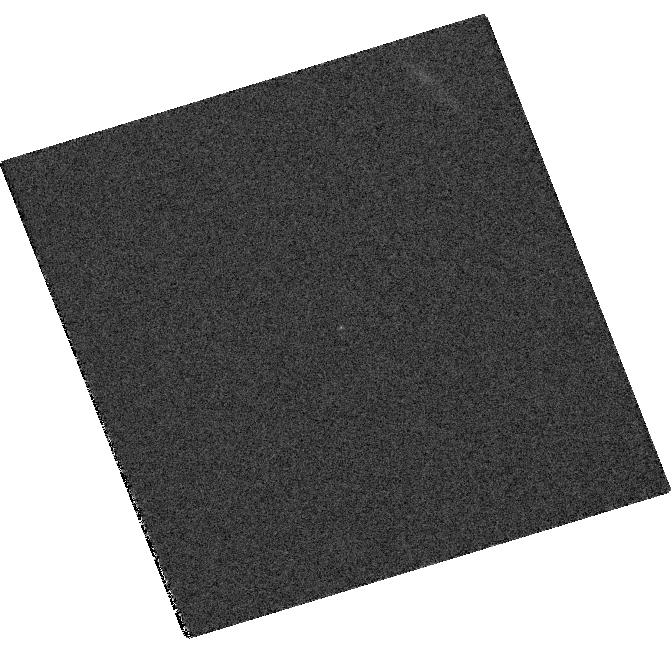
Target: SN-2007OD. Instrument: WFC3/UVIS. Filter: F814W. Exposure: 7 min. Observation ID: hst_11603_18_wfc3_uvis_f814w_ib2t18

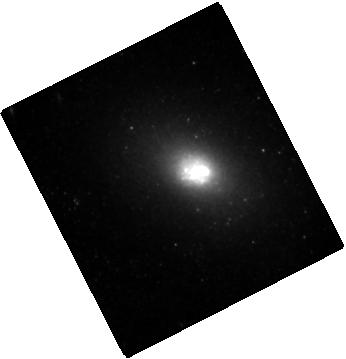
Target: SN-2007OC. Instrument: WFC3/IR. Filter: F160W. Exposure: 13 min. Observation ID: hst_11603_16_wfc3_ir_f160w_ib2t16

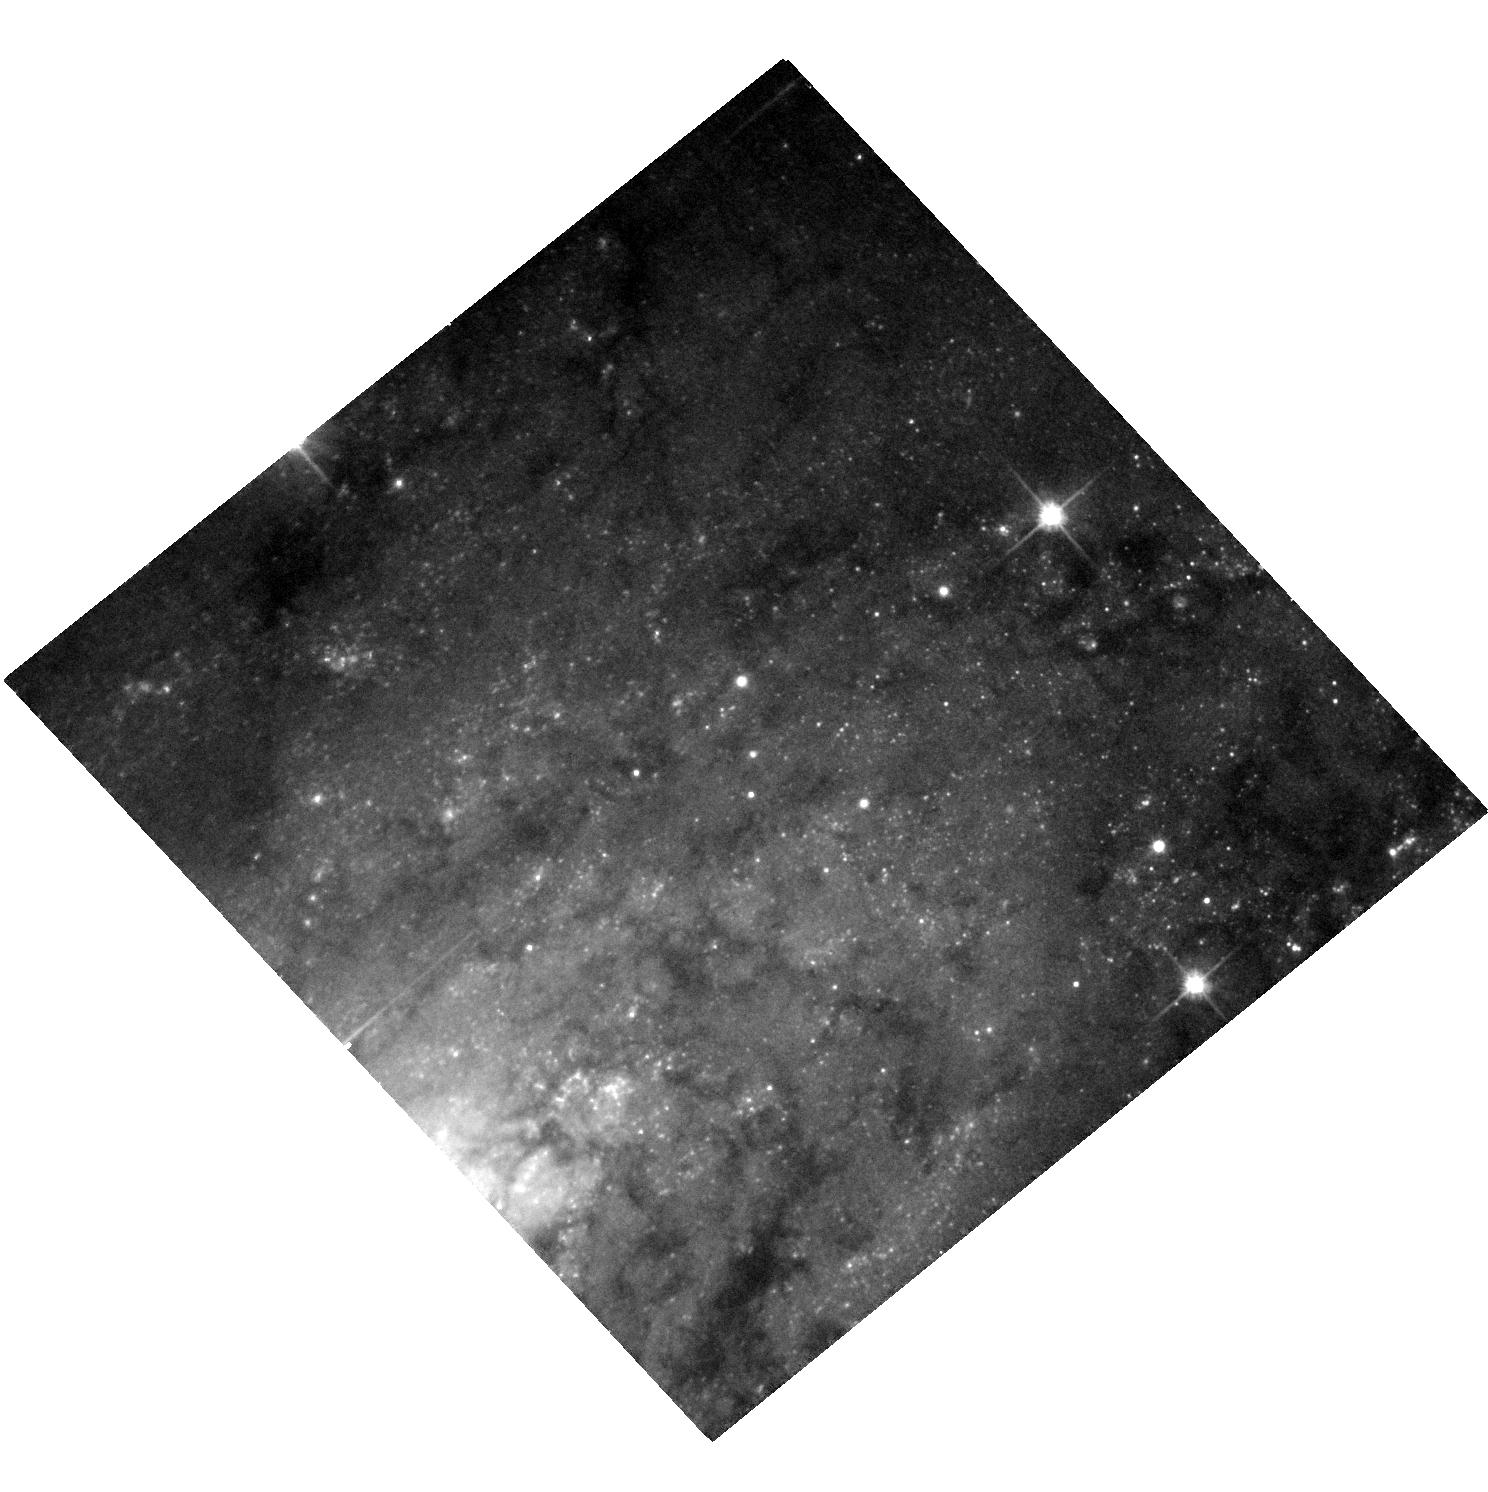
Target: SN-2007IT. Instrument: ACS/WFC. Filter: F606W. Exposure: 7 min. Observation ID: hst_11603_13_acs_wfc_f606w_jb2t13

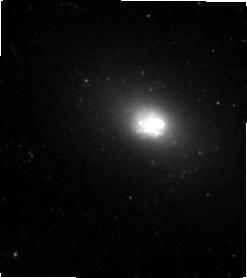
Target: SN-2007OC. Instrument: WFC3/IR. Filter: F110W. Exposure: 12 min. Observation ID: hst_11603_10_wfc3_ir_f110w_ib2t10

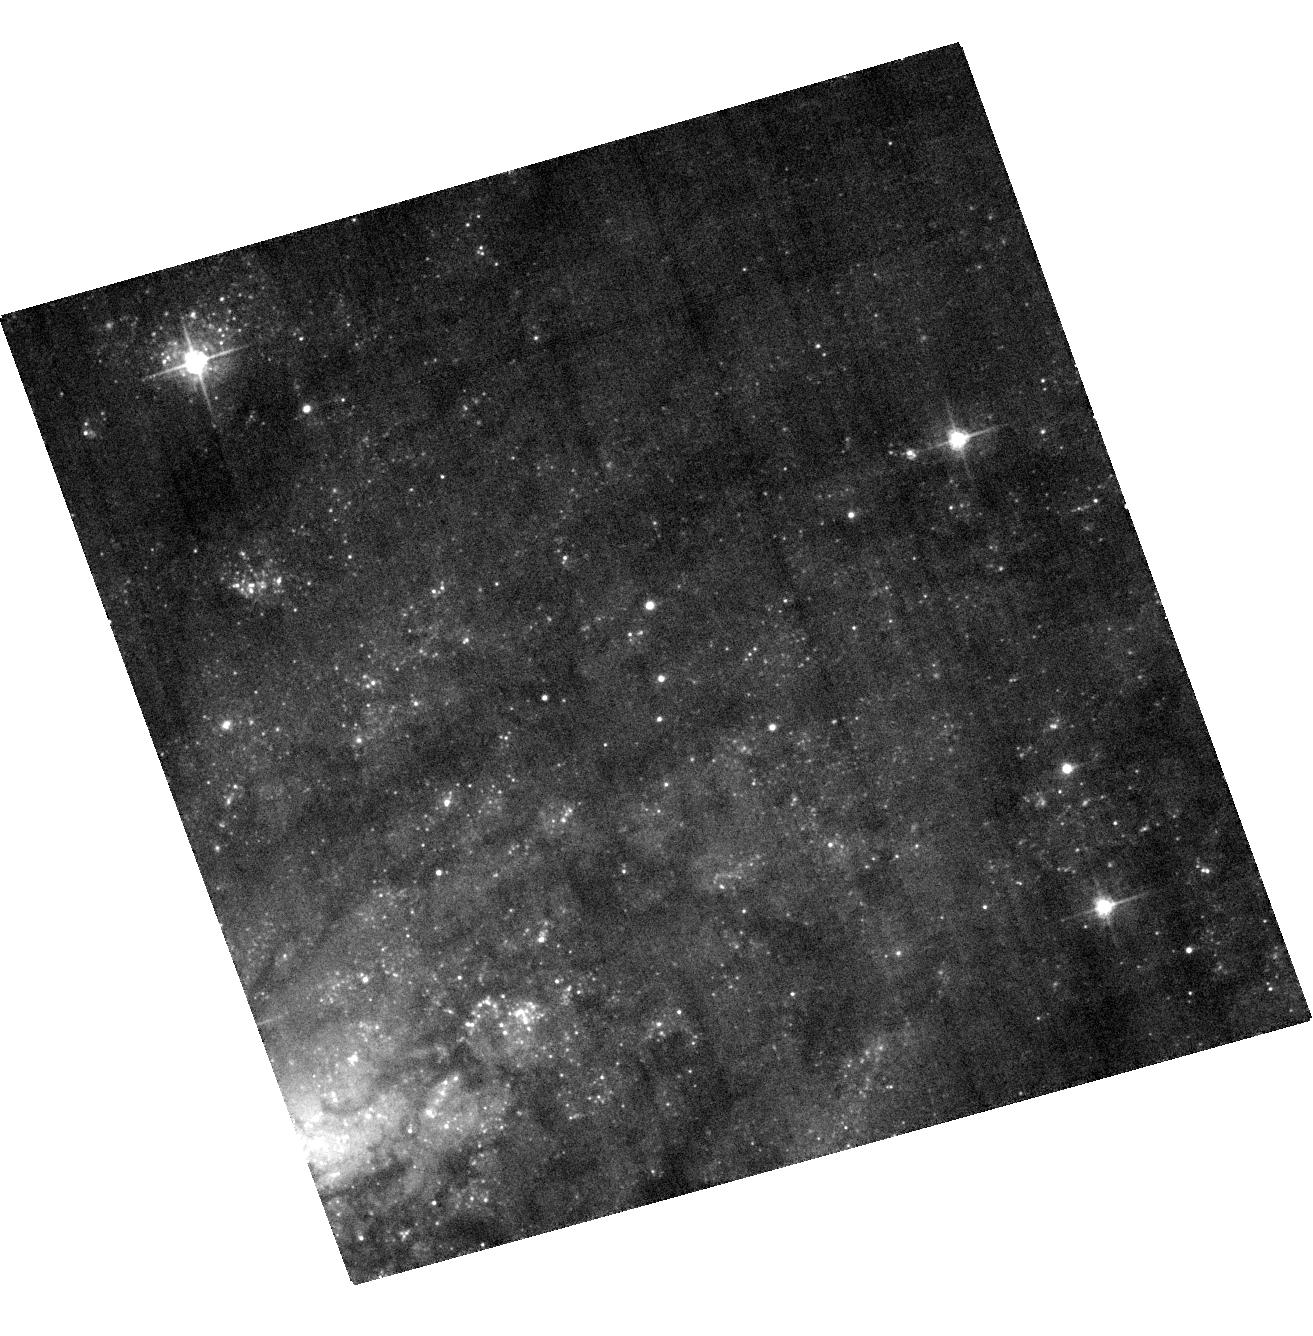
Target: SN-2007IT. Instrument: ACS/WFC. Filter: F435W. Exposure: 7 min. Observation ID: hst_11603_07_acs_wfc_f435w_jb2t07

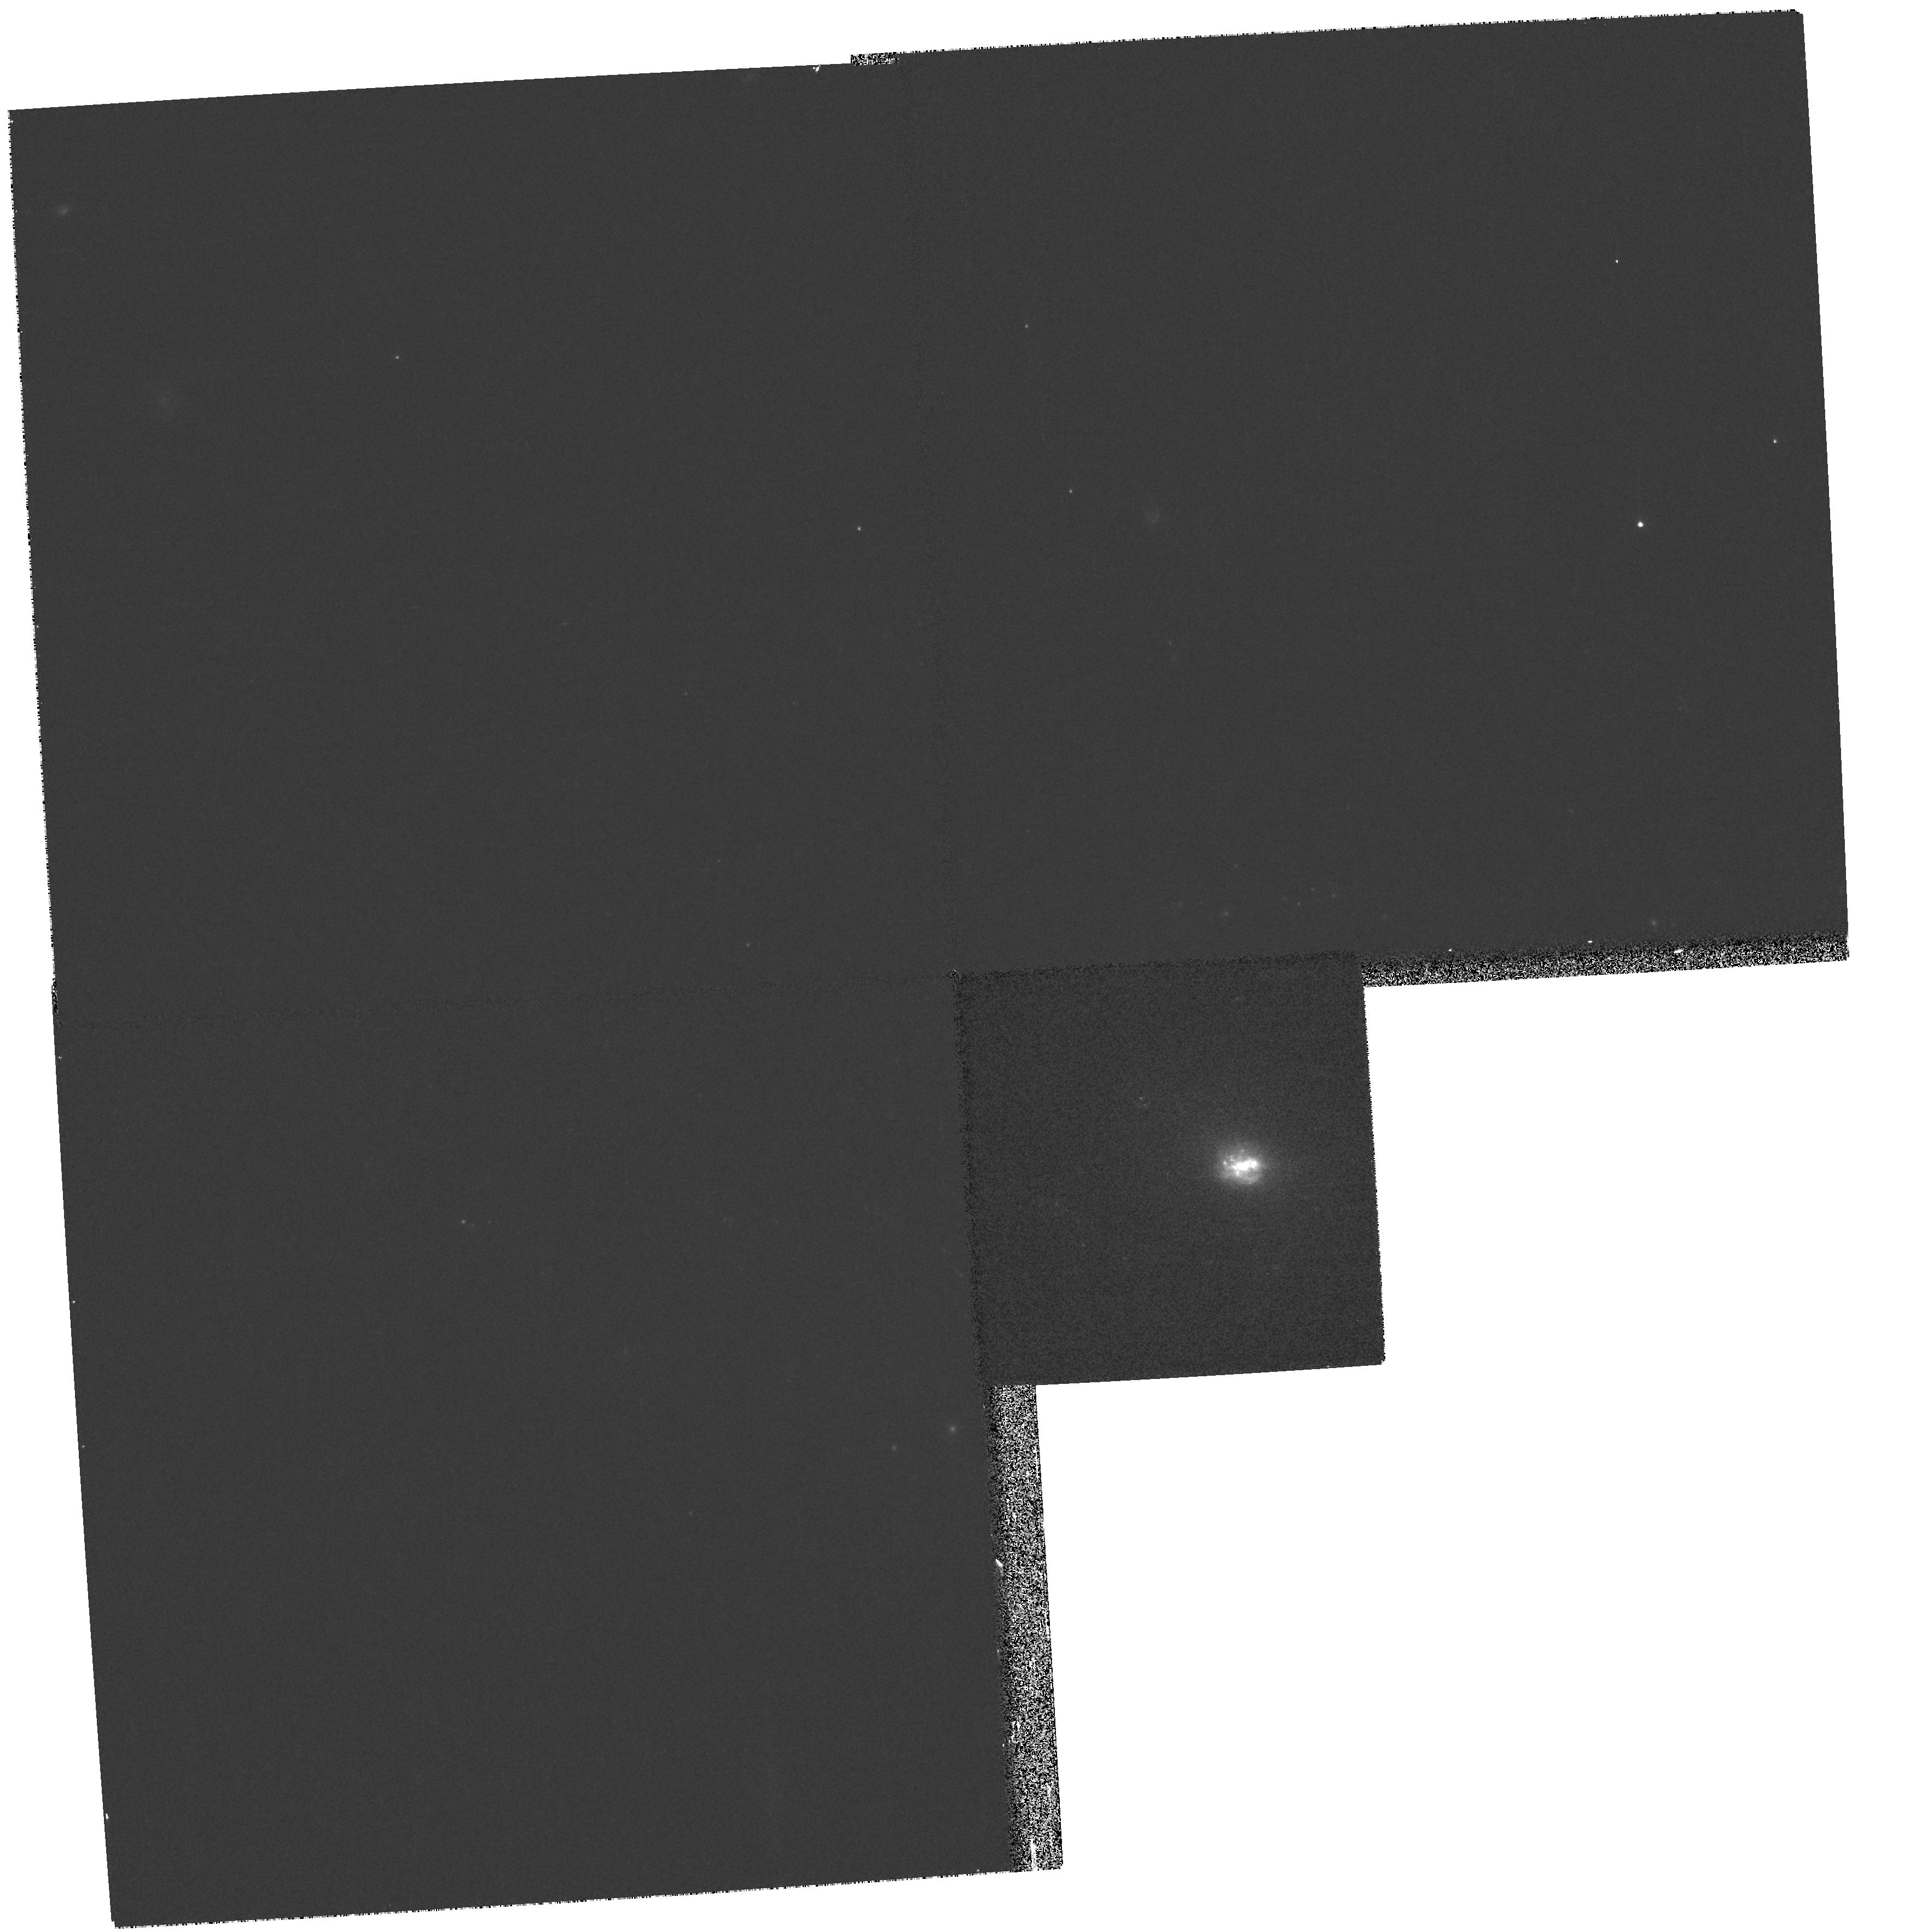
Target: SN-2007OC. Instrument: WFPC2/PC. Filter: F450W. Exposure: 8 min. Observation ID: hst_11603_03_wfpc2_pc_f450w_ub2t03

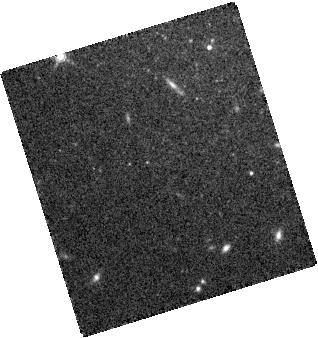
Target: SN-2007OD. Instrument: WFC3/IR. Filter: F160W. Exposure: 12 min. Observation ID: hst_11603_18_wfc3_ir_f160w_ib2t18

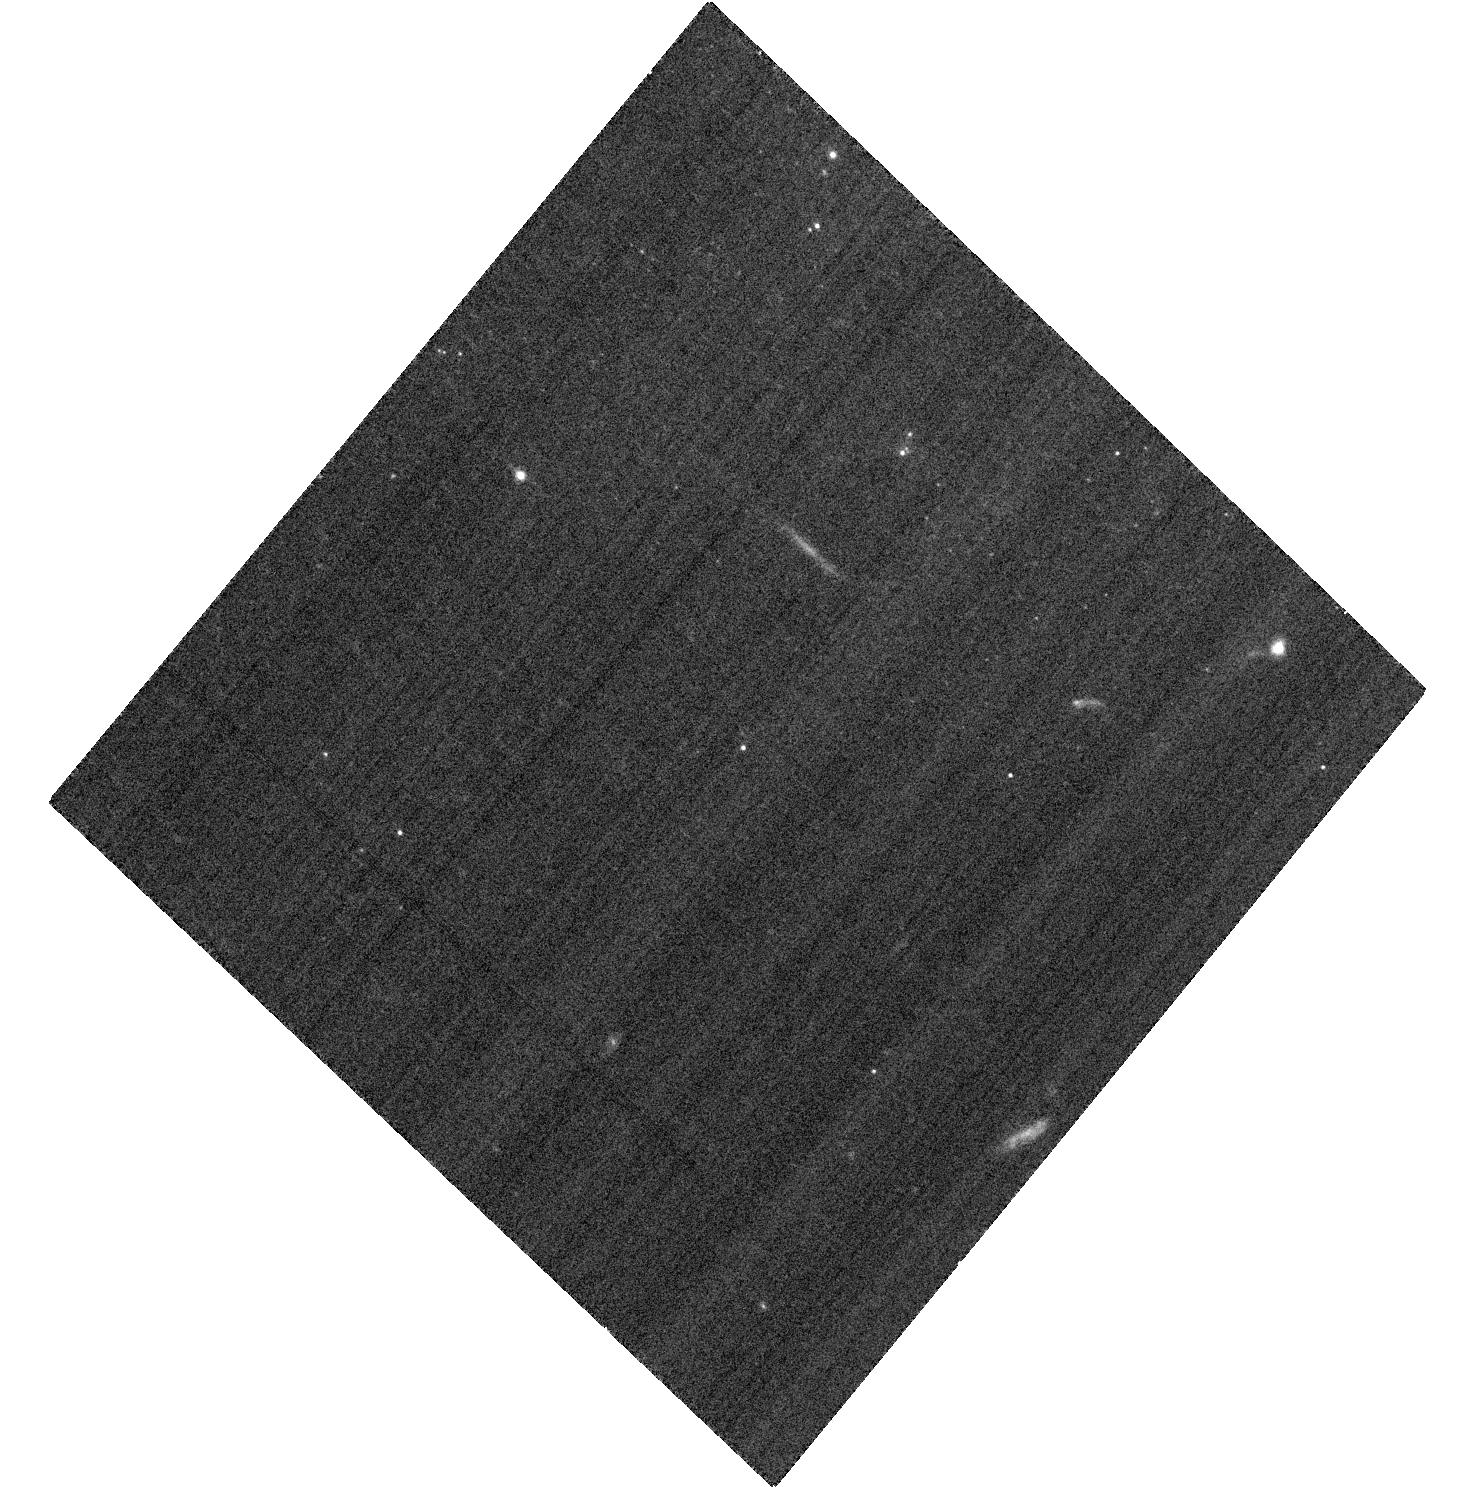
Target: SN-2007OD. Instrument: ACS/WFC. Filter: F606W. Exposure: 7 min. Observation ID: hst_11603_05_acs_wfc_f606w_jb2t05

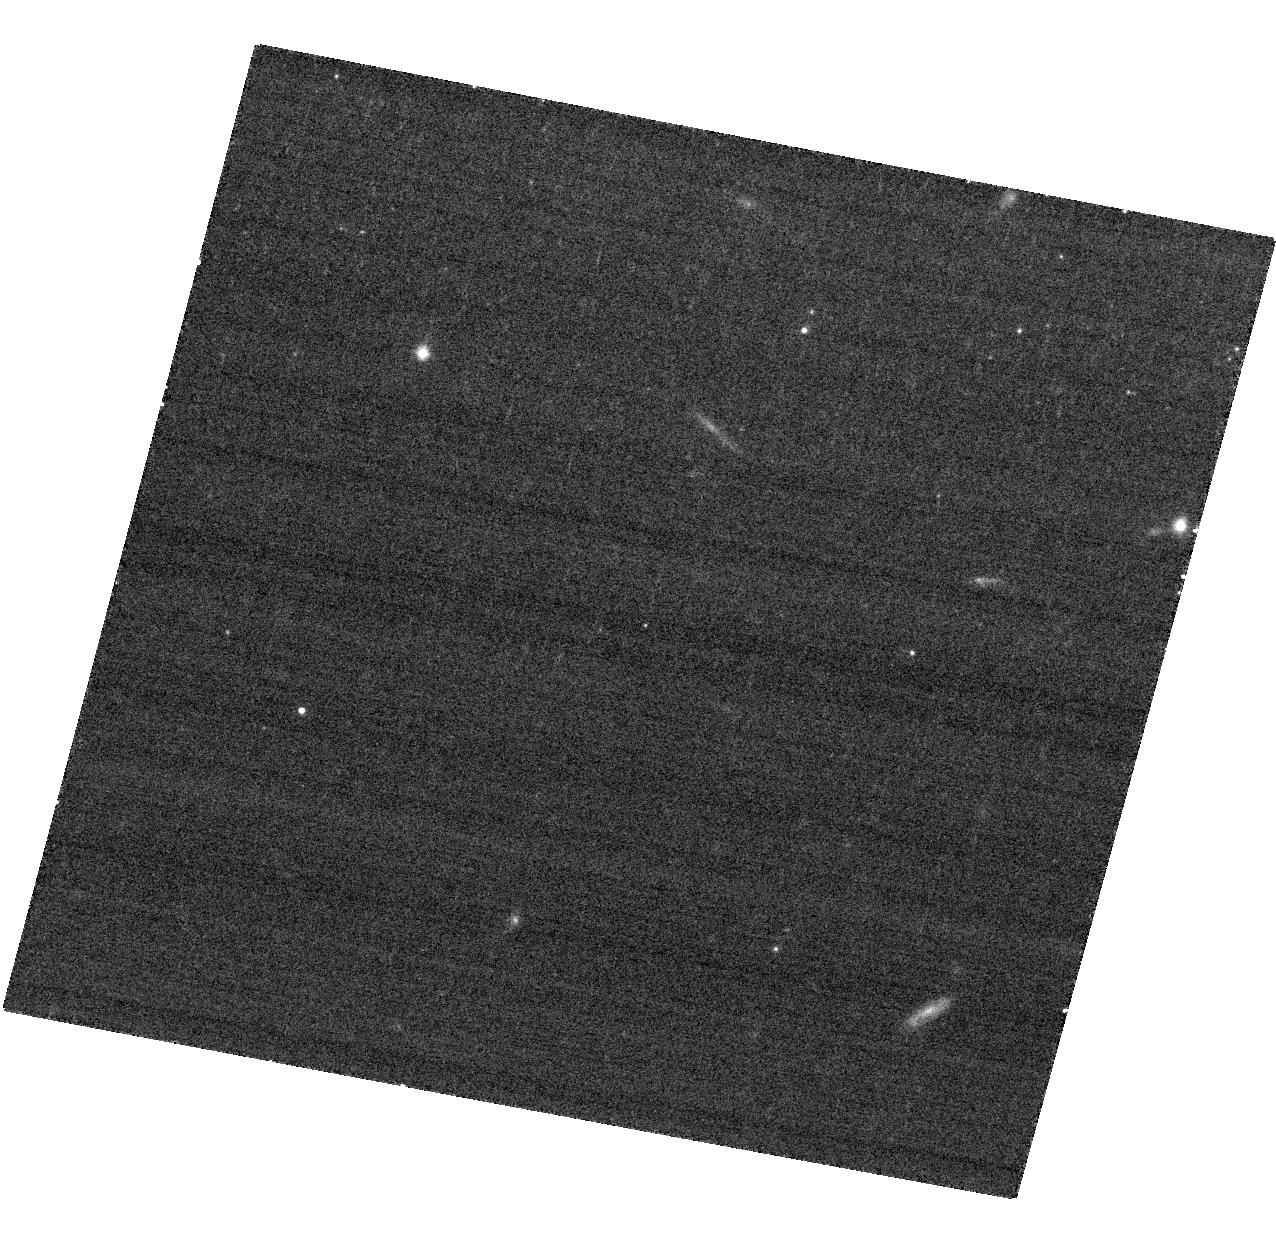
Target: SN-2007OD. Instrument: ACS/WFC. Filter: F814W. Exposure: 7 min. Observation ID: hst_11603_11_acs_wfc_f814w_jb2t11

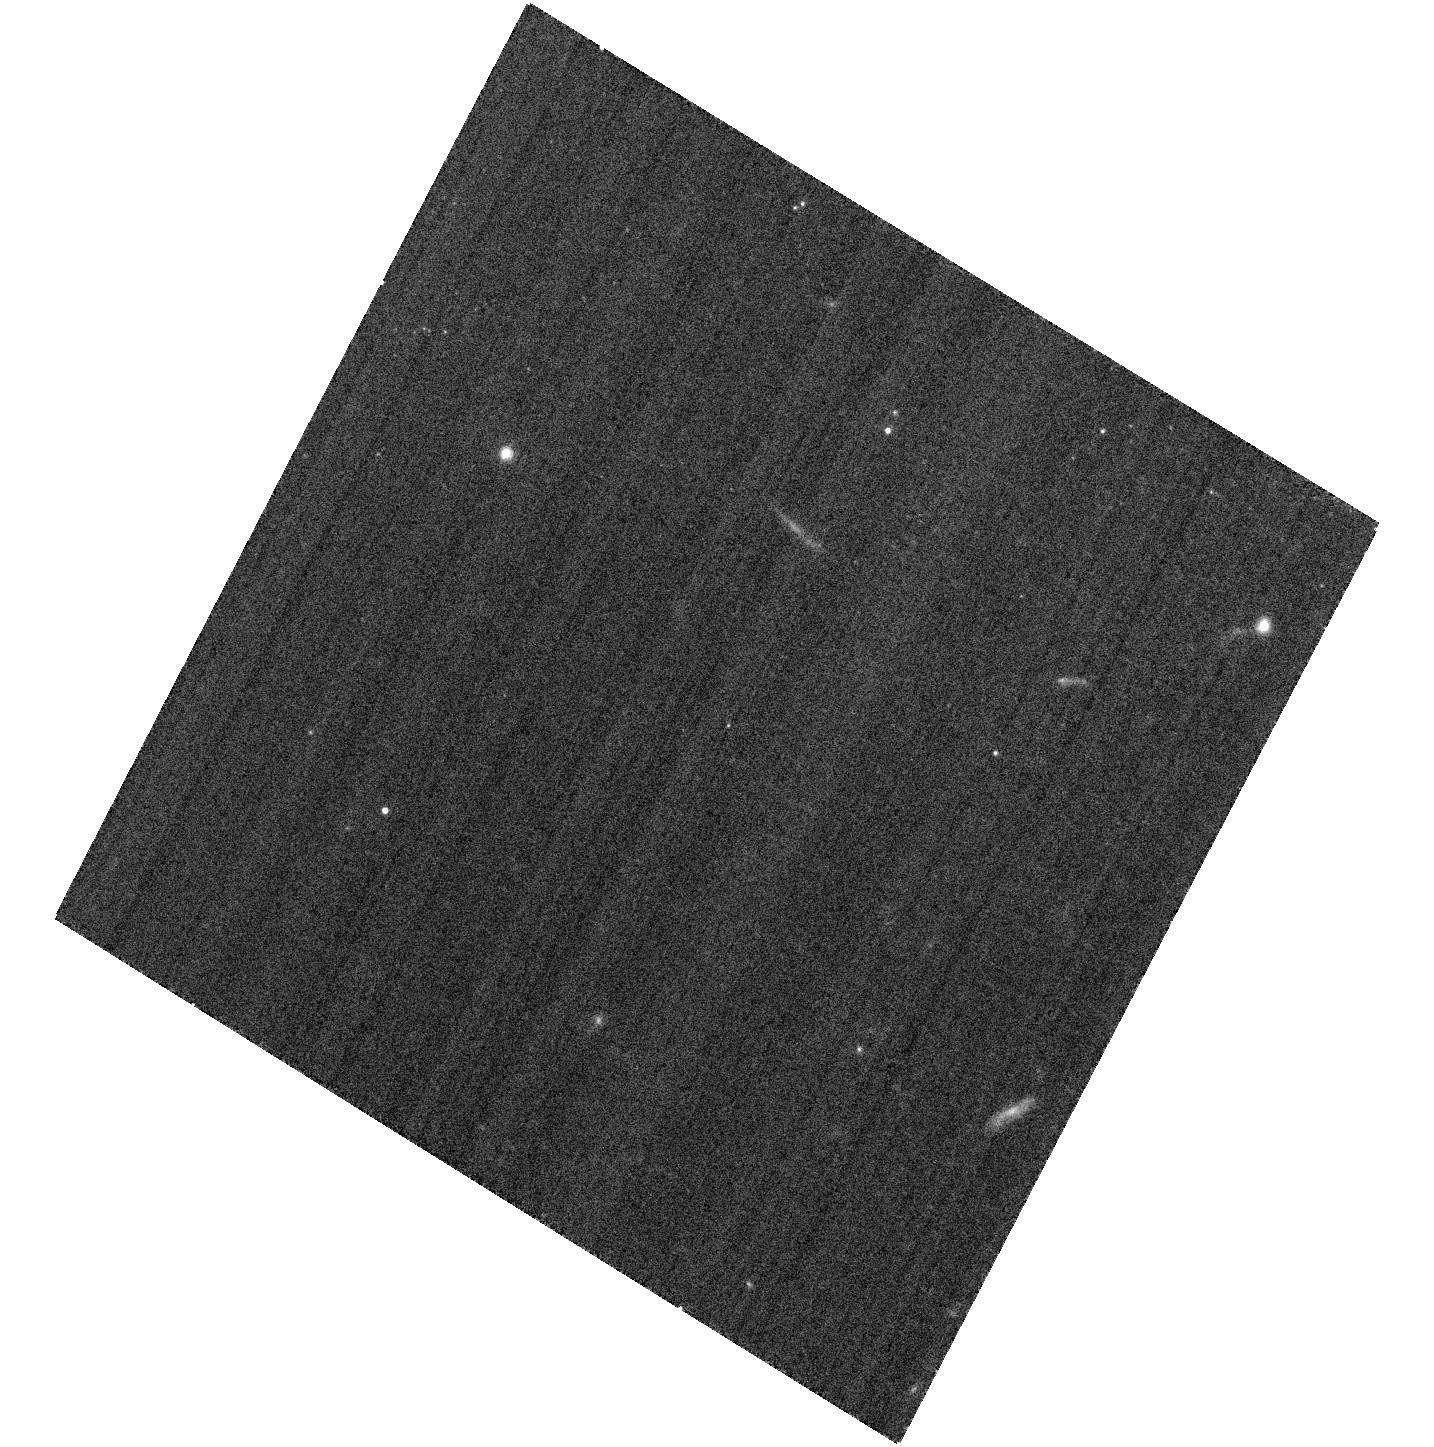
Target: SN-2007OD. Instrument: ACS/WFC. Filter: F814W. Exposure: 7 min. Observation ID: hst_11603_17_acs_wfc_f814w_jb2t17

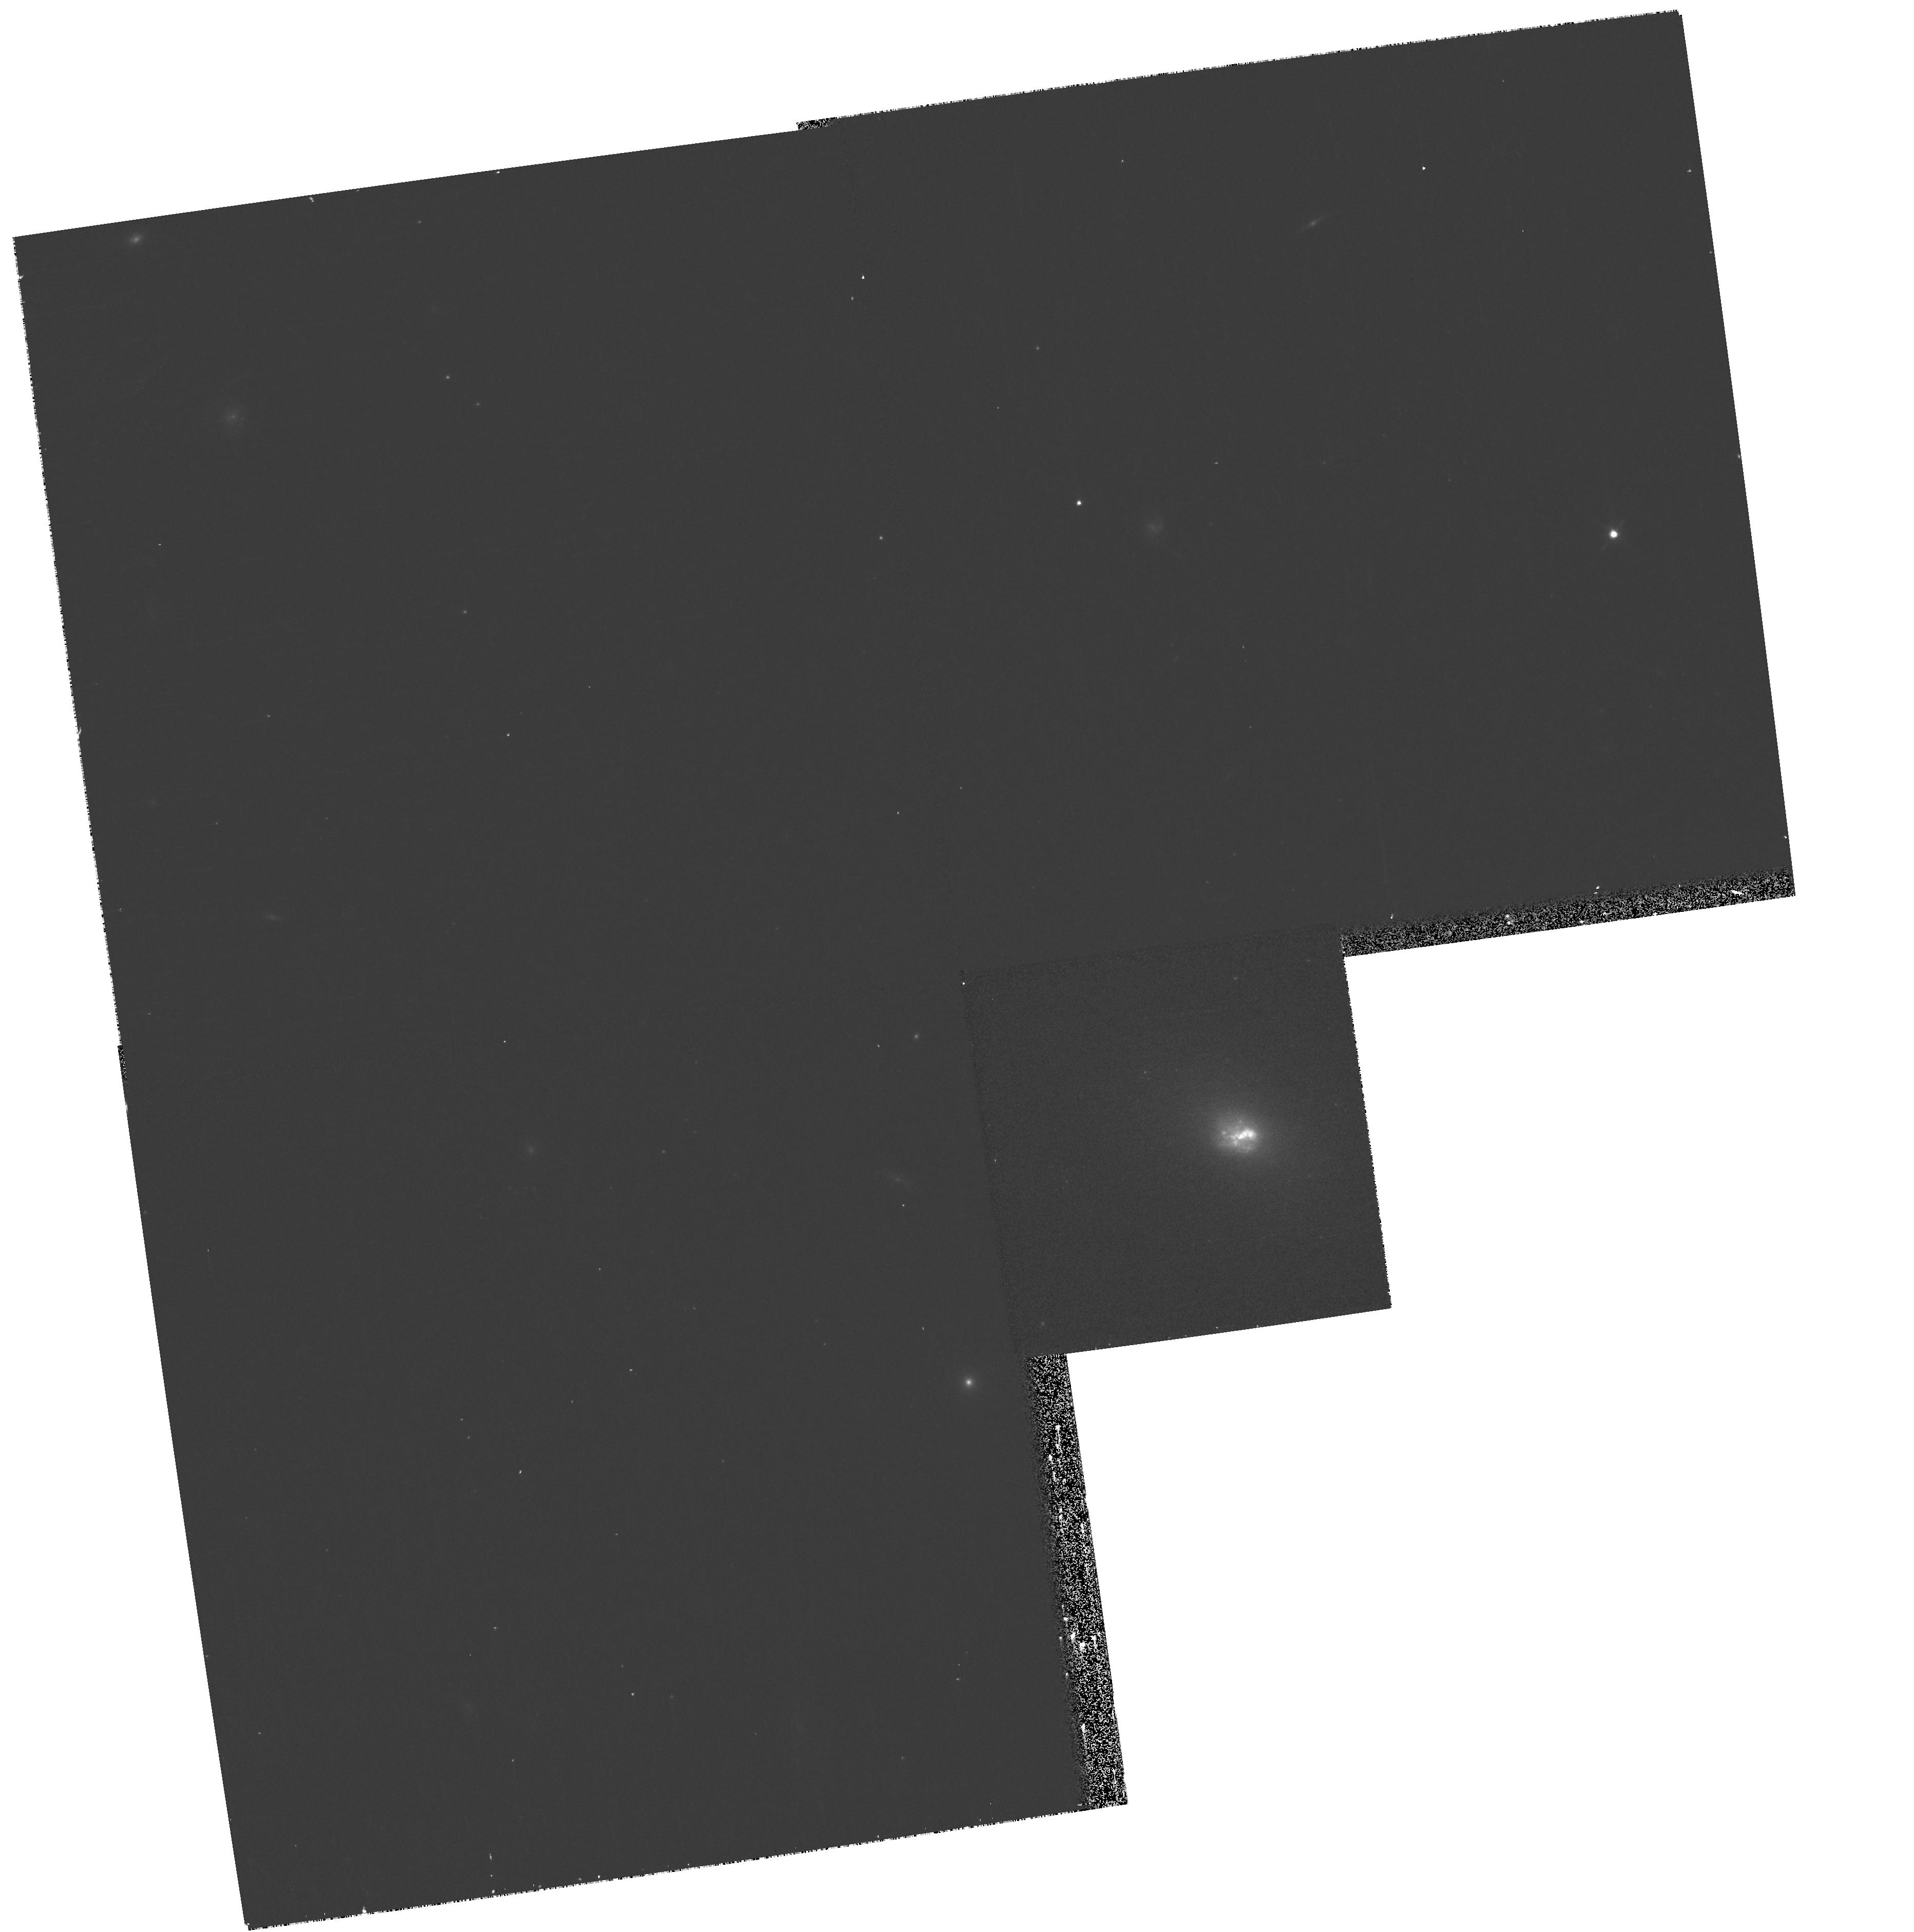
Target: SN-2007OC. Instrument: WFPC2/PC. Filter: F814W. Exposure: 5 min. Observation ID: hst_11603_53_wfpc2_pc_f814w_ub2t53

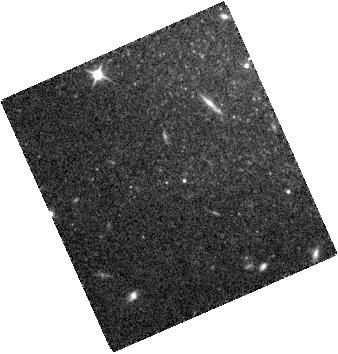
Target: SN-2007OD. Instrument: WFC3/IR. Filter: F110W. Exposure: 12 min. Observation ID: hst_11603_06_wfc3_ir_f110w_ib2t06

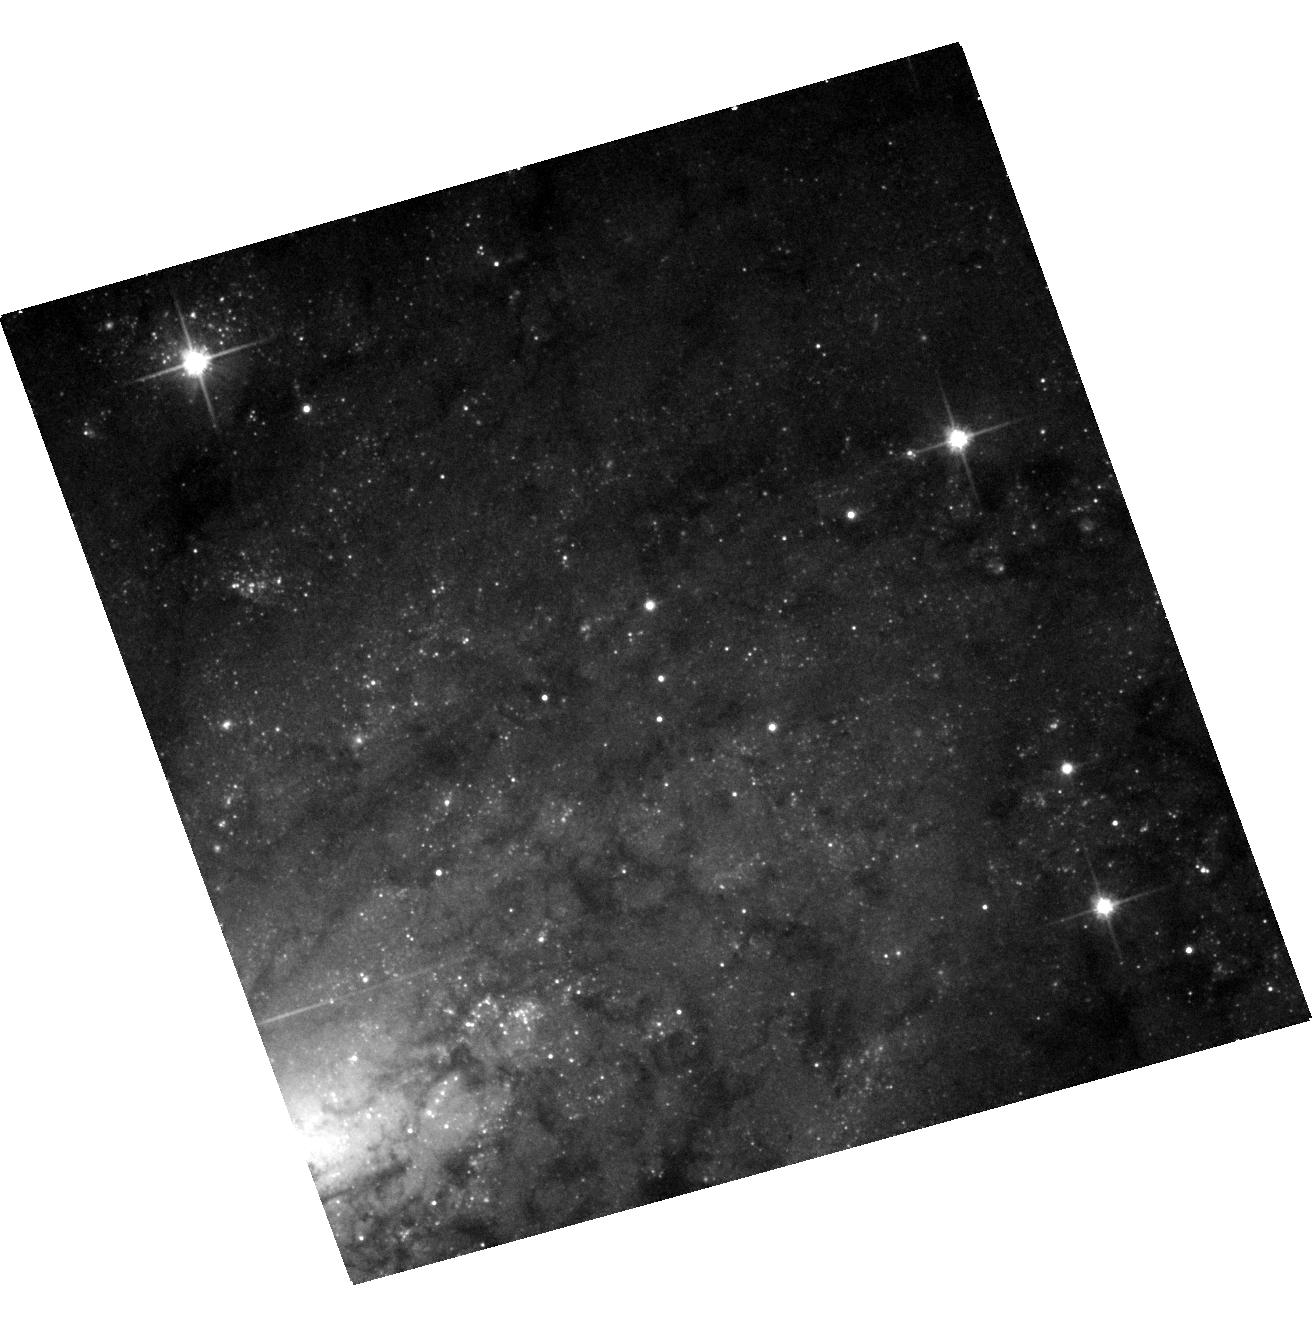
Target: SN-2007IT. Instrument: ACS/WFC. Filter: F606W. Exposure: 7 min. Observation ID: hst_11603_07_acs_wfc_f606w_jb2t07

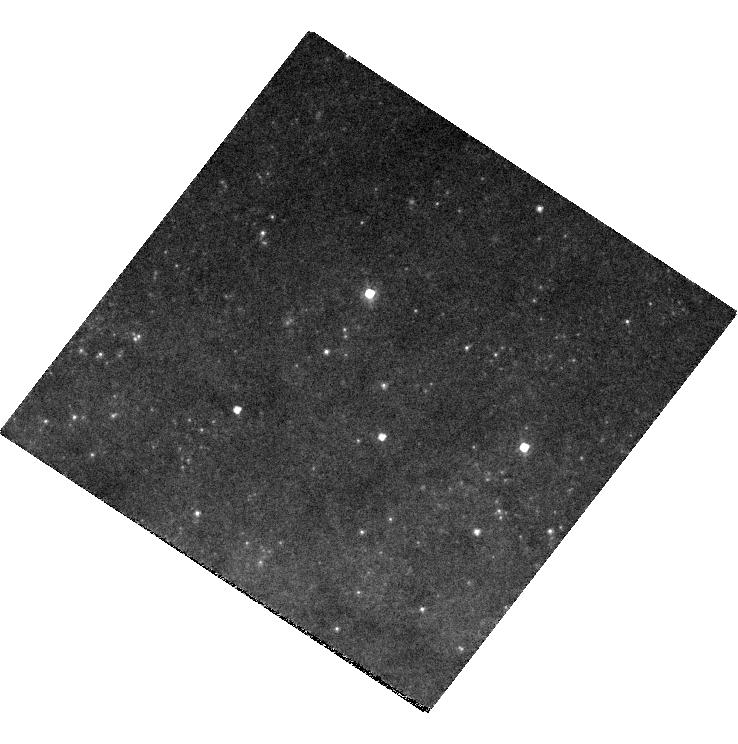
Target: SN-2007IT. Instrument: WFC3/UVIS. Filter: F814W. Exposure: 7 min. Observation ID: hst_11603_02_wfc3_uvis_f814w_ib2t02

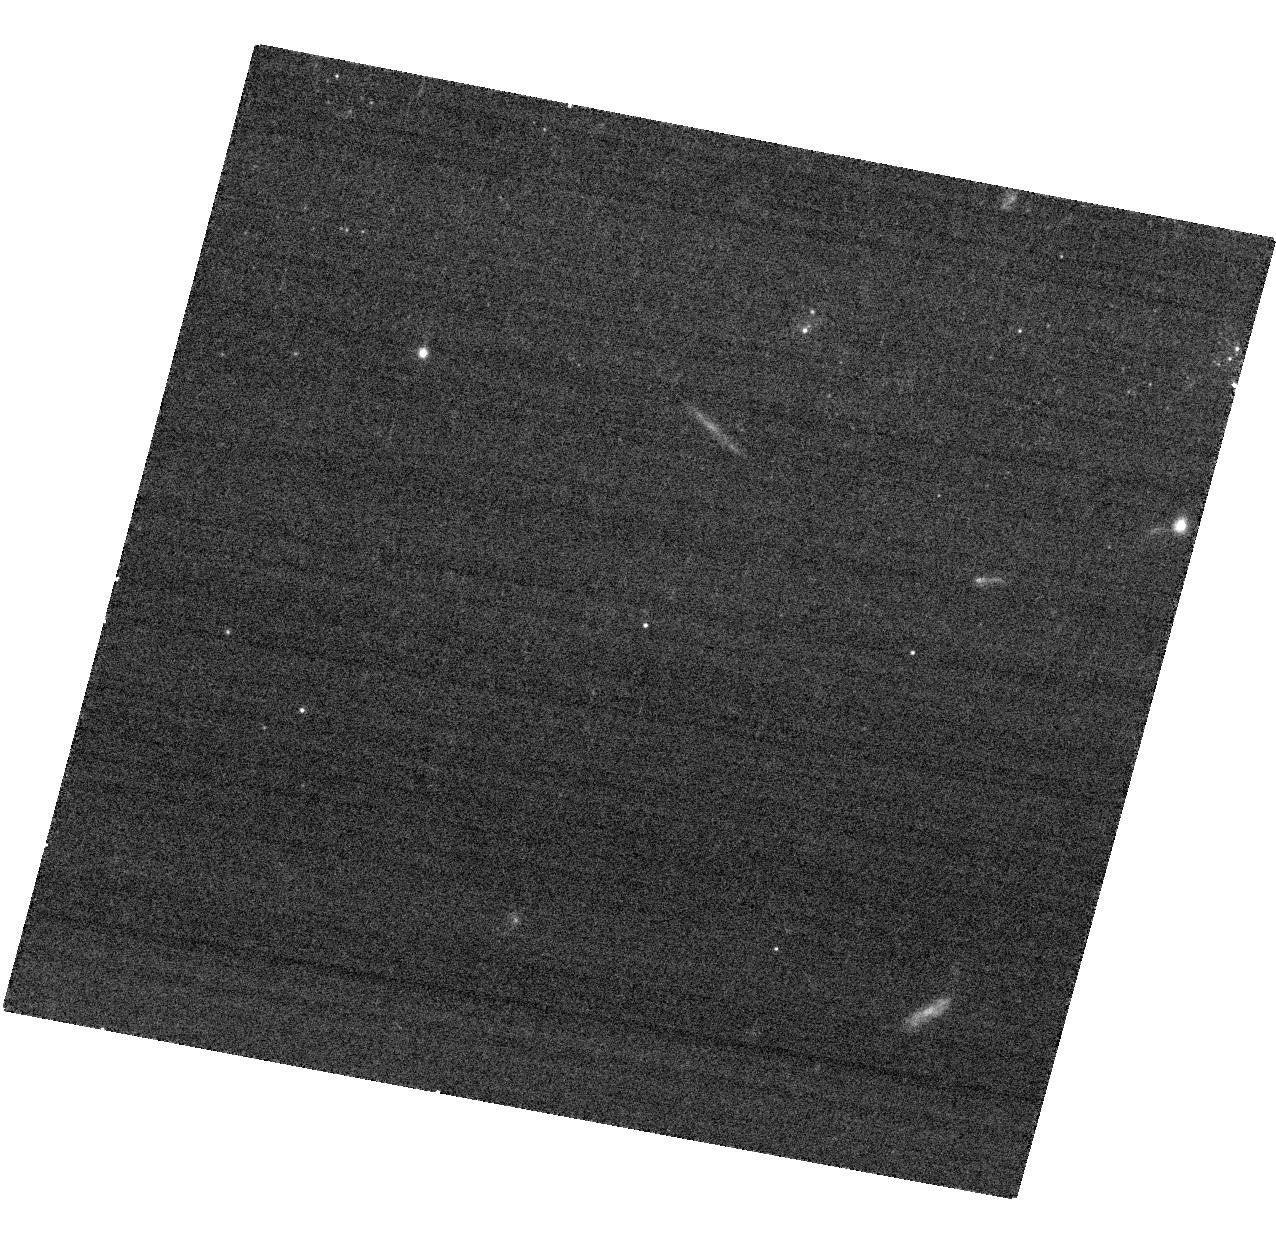
Target: SN-2007OD. Instrument: ACS/WFC. Filter: F606W. Exposure: 7 min. Observation ID: hst_11603_11_acs_wfc_f606w_jb2t11

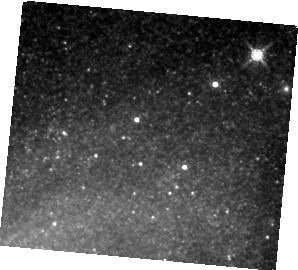
Target: SN-2007IT. Instrument: WFC3/IR. Filter: F160W. Exposure: 13 min. Observation ID: hst_11603_08_wfc3_ir_f160w_ib2t08

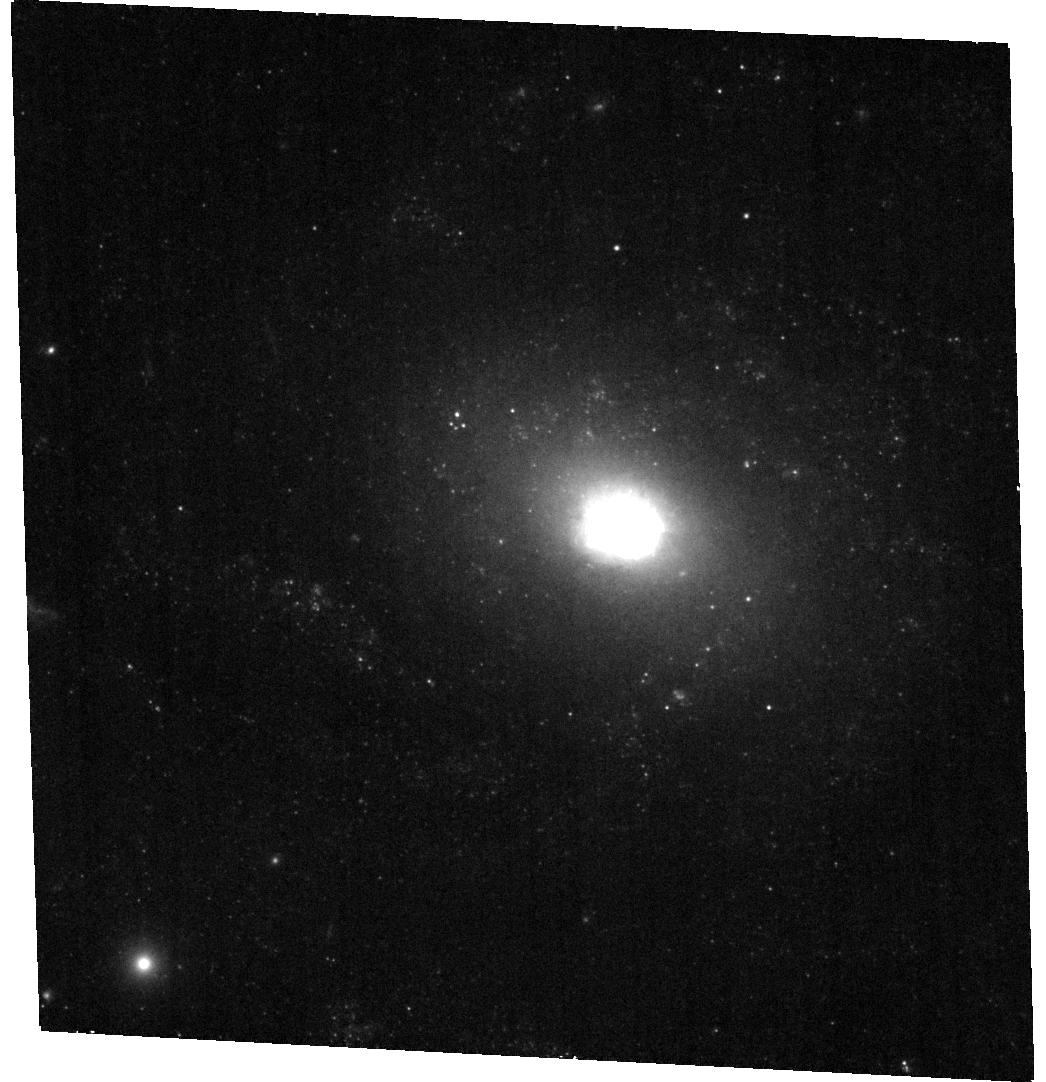
Target: SN-2007OC. Instrument: ACS/WFC. Filter: F606W. Exposure: 7 min. Observation ID: hst_11603_15_acs_wfc_f606w_jb2t15

A Comprehensive Study of Dust Formation in Type II Supernovae with HST, Spitzer and Gemini (PI: Andrews, Jennifer)

The recent discovery of three extremely bright Type II SNe, (2007it, 2007oc, 2007od) gives us a unique opportunity to combine observations with HST, Spitzer and Gemini to study the little understood dust formation process in Type II SNe. Priority 1 Spitzer Cycle 5 and band 1 Gemini 2008A time has already been approved for this project. Since late-time Type II SNe are faint and tend to be in crowded fields, we need the high sensitivity and high spatial resolution of ACS/HRC and NICMOS/NIC2 for these observations. This project is motivated by the recent detection of large amounts of dust in high redshift galaxies. The dust in these high-z galaxies must come from young, massive stars so Type II SNe could be potential sources. The mechanism and the efficiency of dust condensation in Type II SN ejecta are not well understood, largely due to the lack of observational data. We plan to produce a unique dataset, combining spectroscopy and imaging in the visible, near- and mid-IR covering the key phase, 400-700 days after maximum when dust is known to form in the SN ejecta. Therefore, we are proposing for coordinated HST/NOAO observations (HST ACS/HRC, NICMOS/NIC2 & Gemini/GMOS and TReCS) which will be combined with our Spitzer Cycle 5 data to study these new bright SNe. The results of this program will place strong constraints on the formation of dust seen in young high redshift (z>5) galaxies.